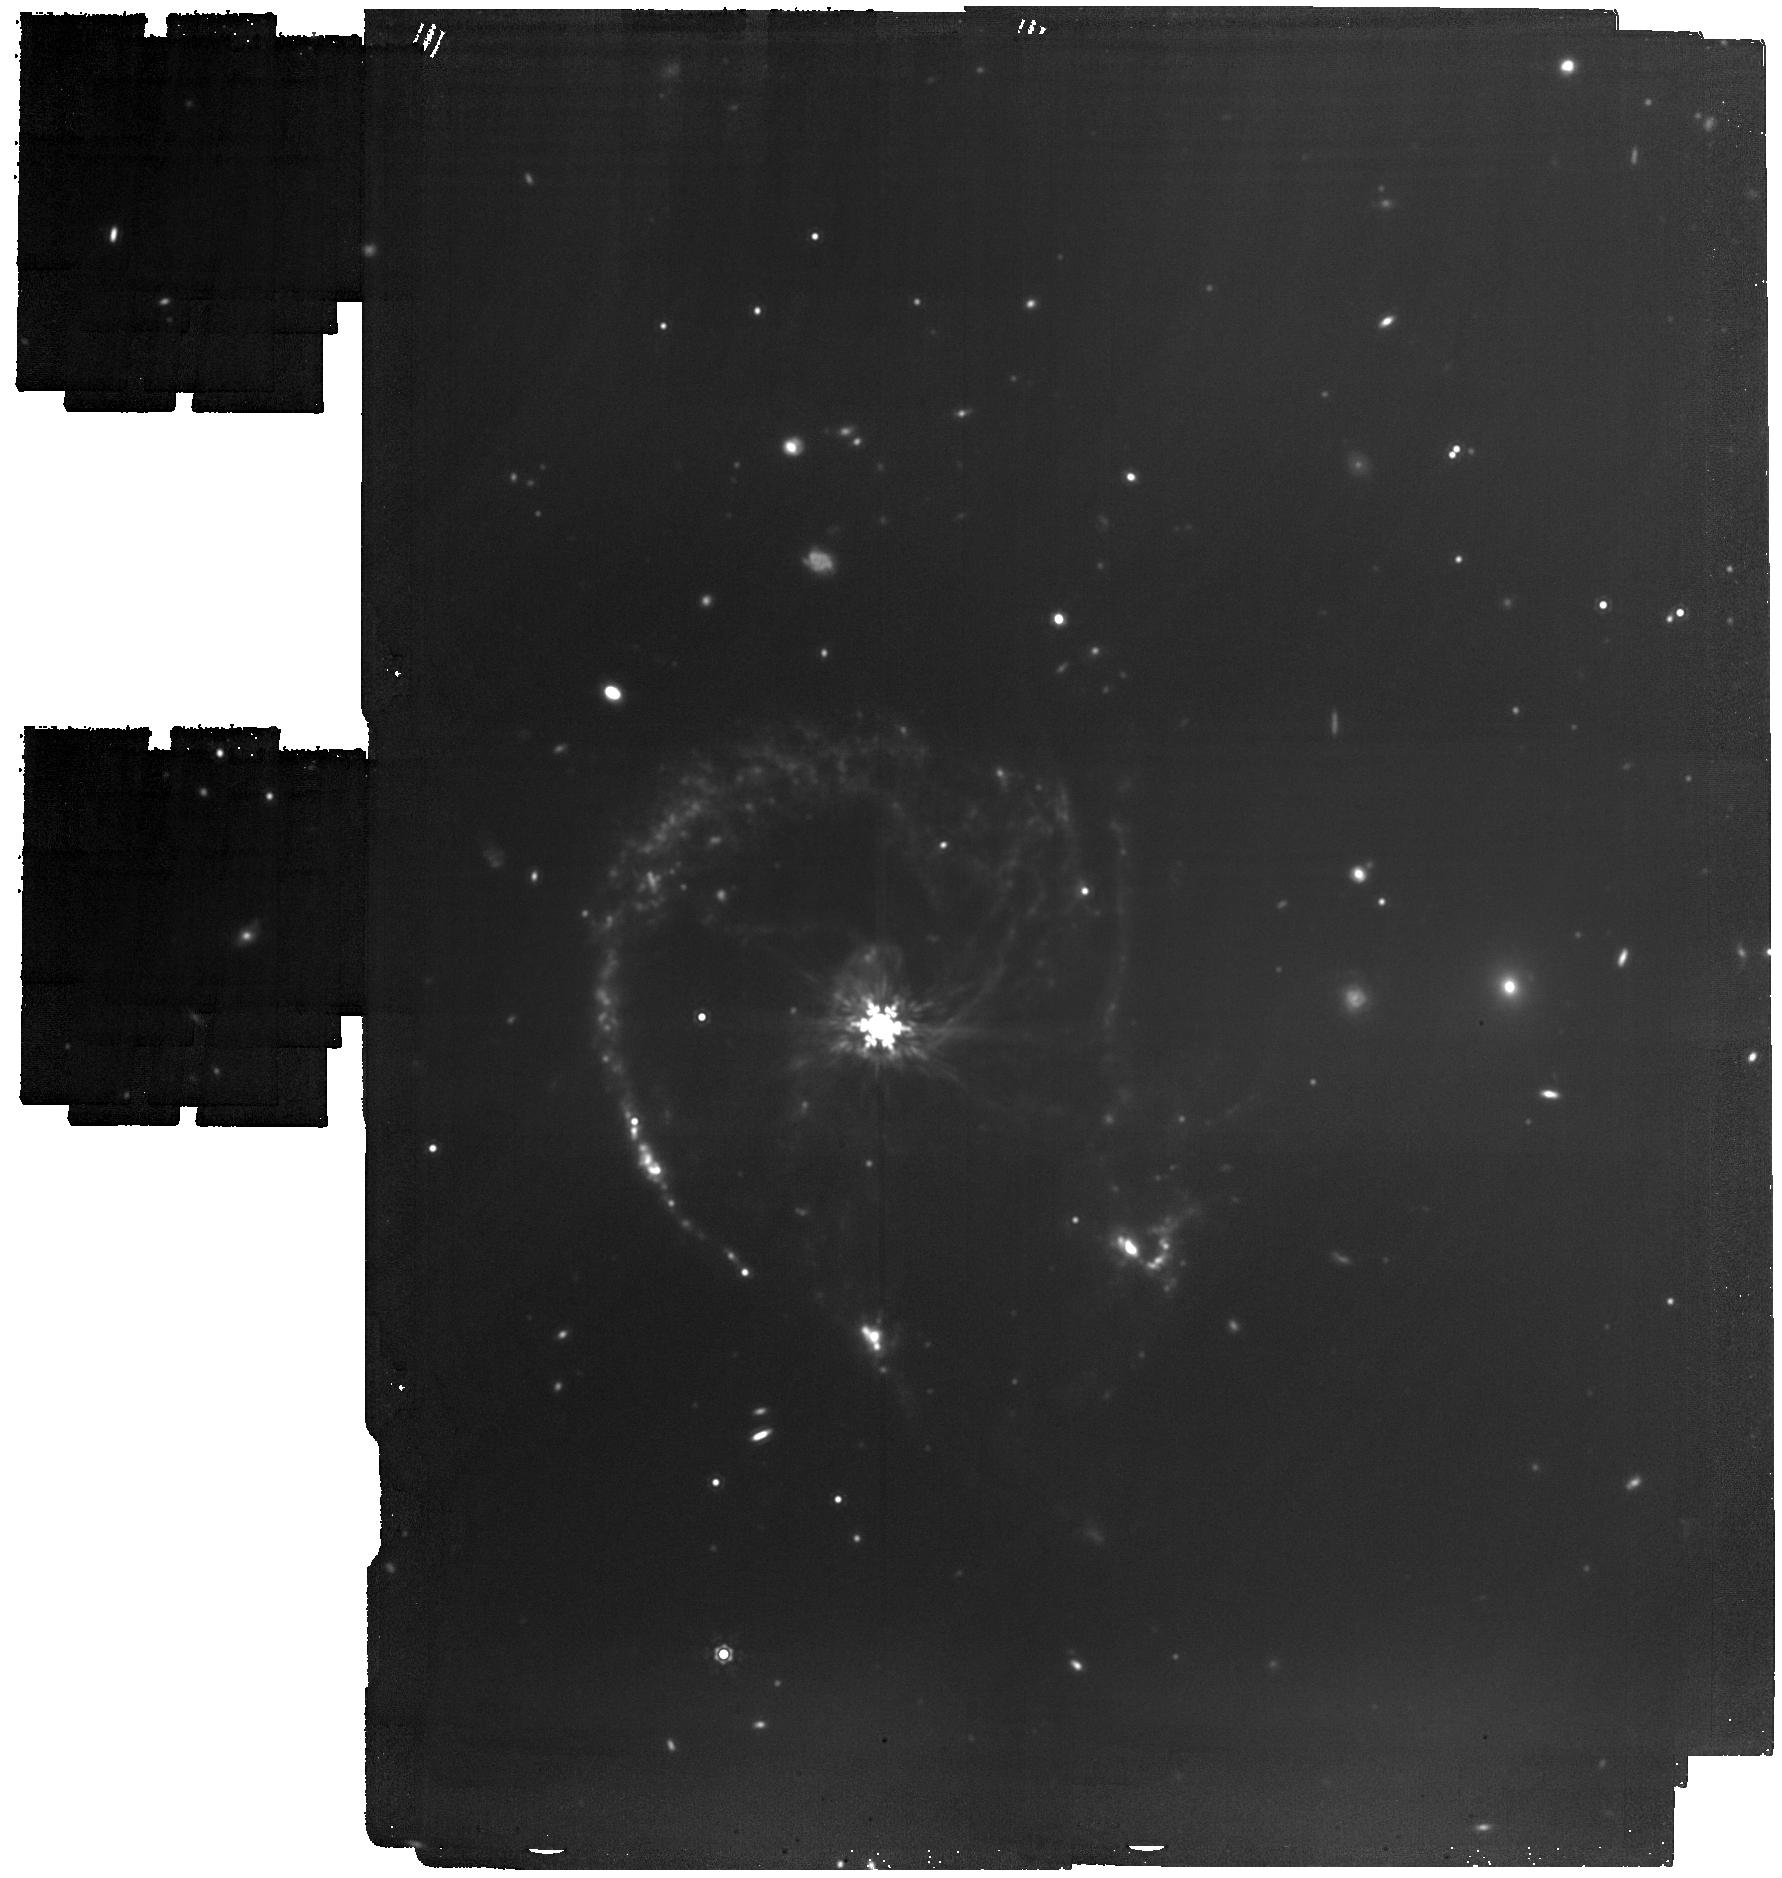
Target: Colliding-galaxy-CTR
Instrument: MIRI
Filter: F1500W
Exposure: 1.8 h
Observation ID: jw06556-o002_t001_miri_f1500w

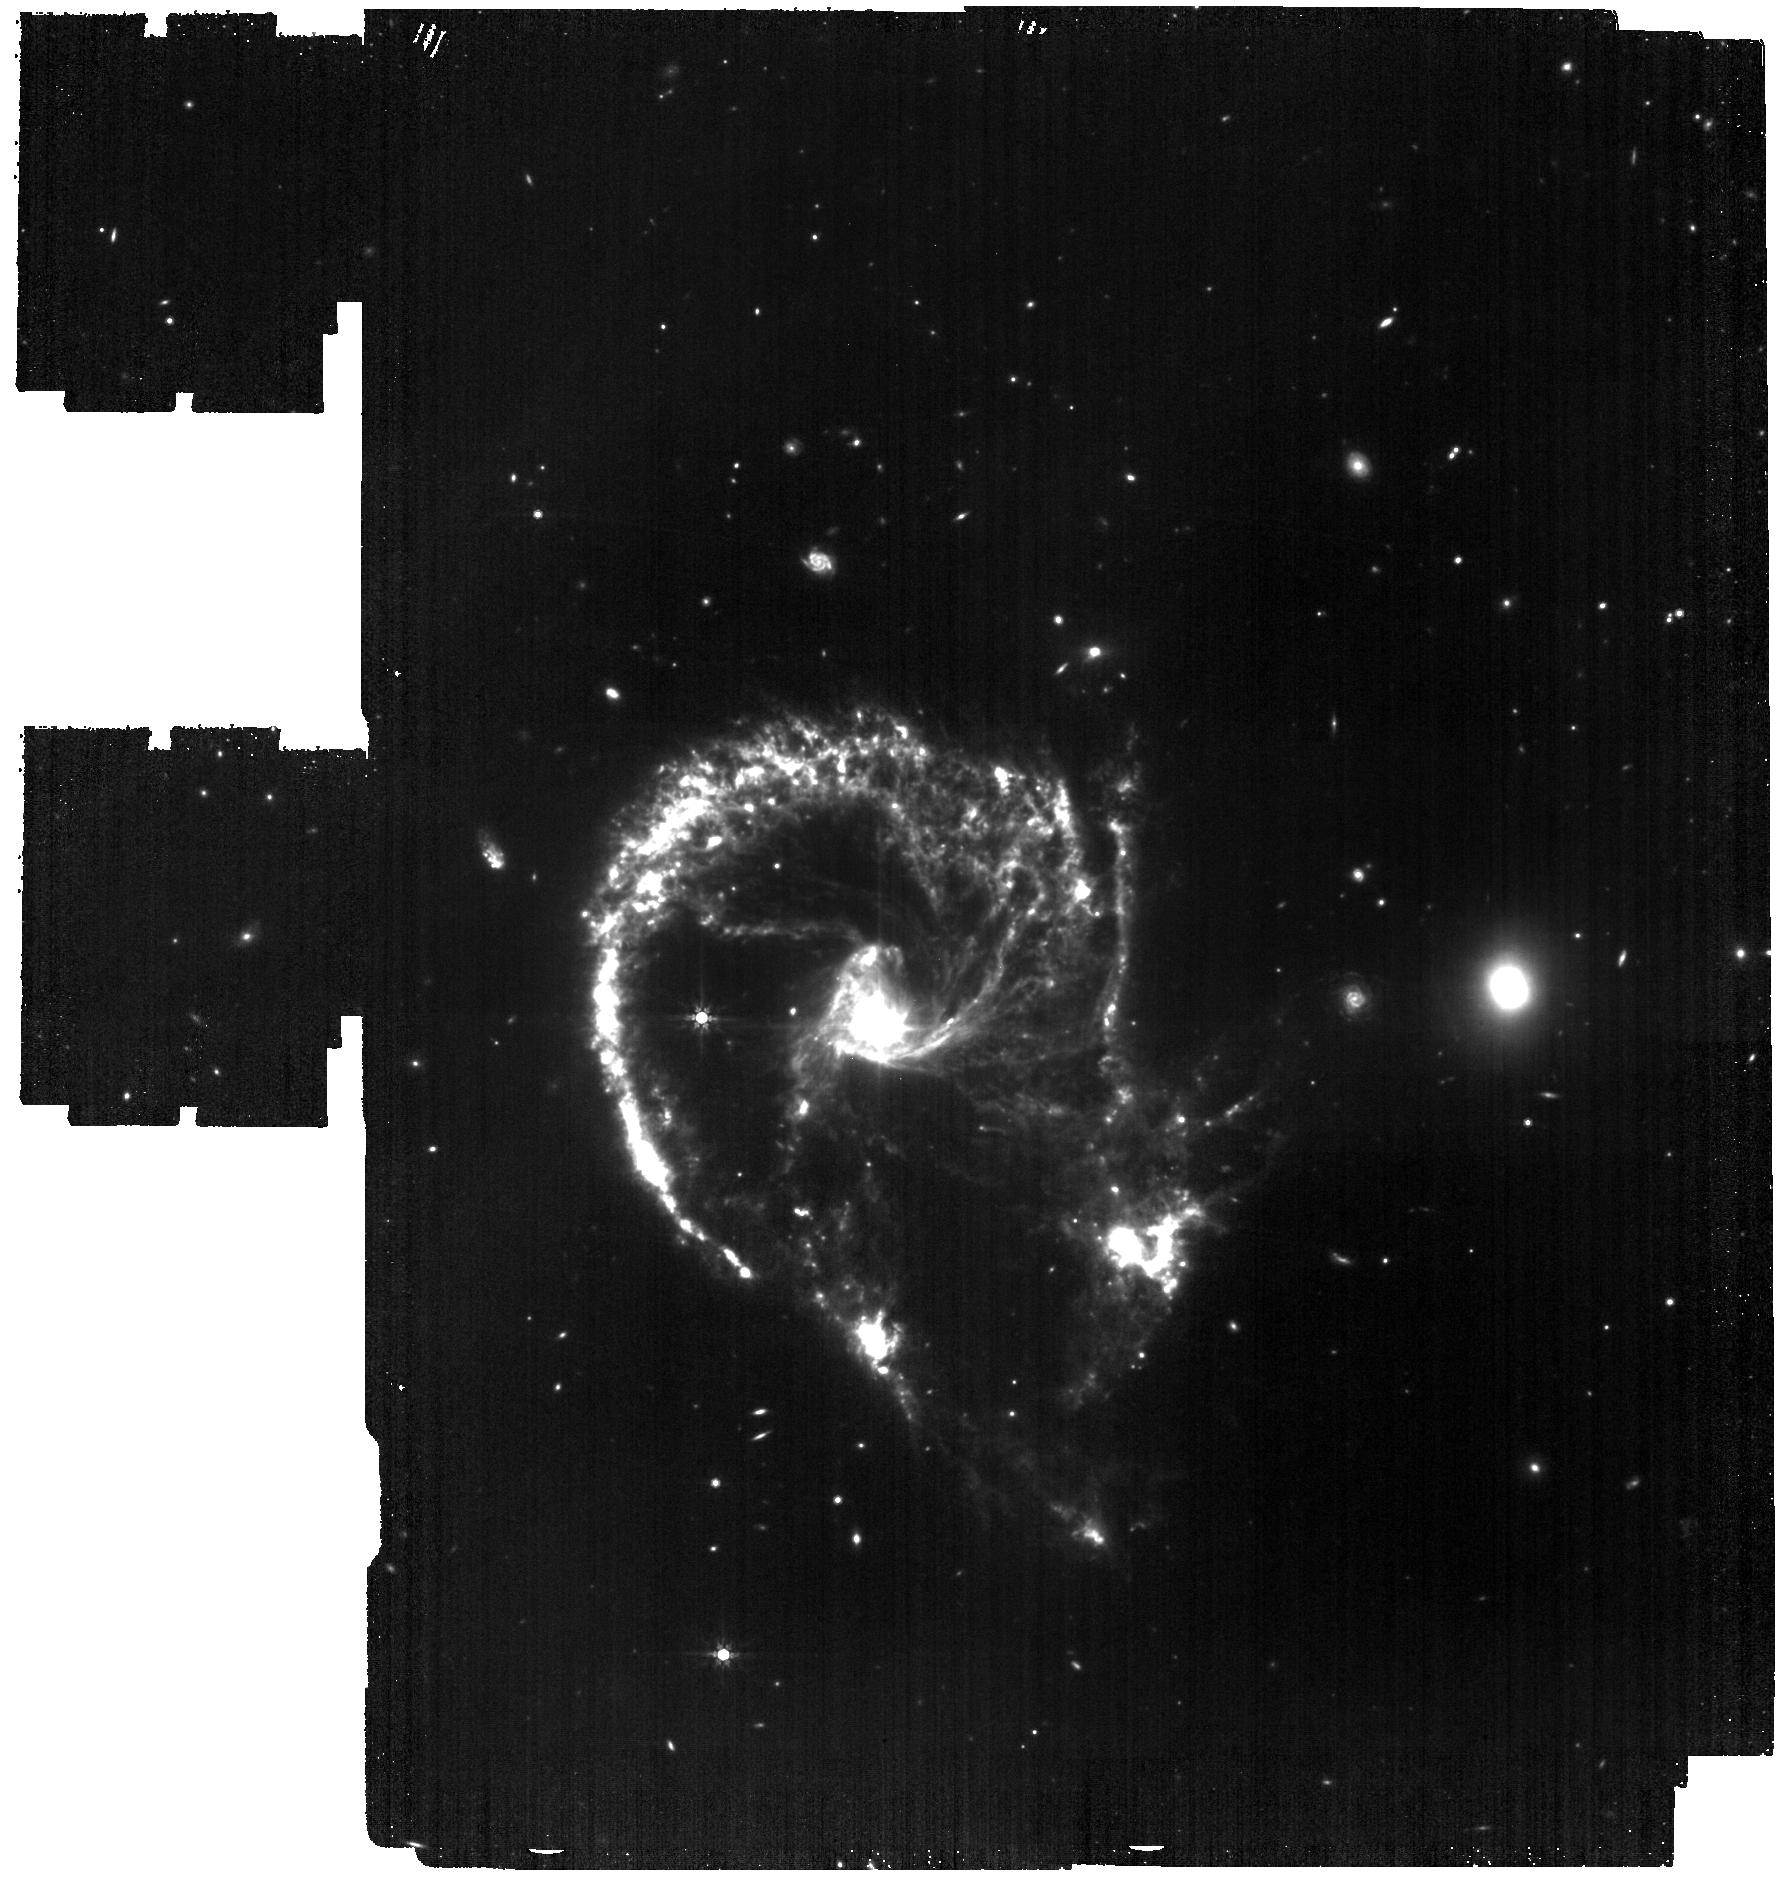
Target: Colliding-galaxy-CTR
Instrument: MIRI
Filter: F770W
Exposure: 1.8 h
Observation ID: jw06556-o002_t001_miri_f770w

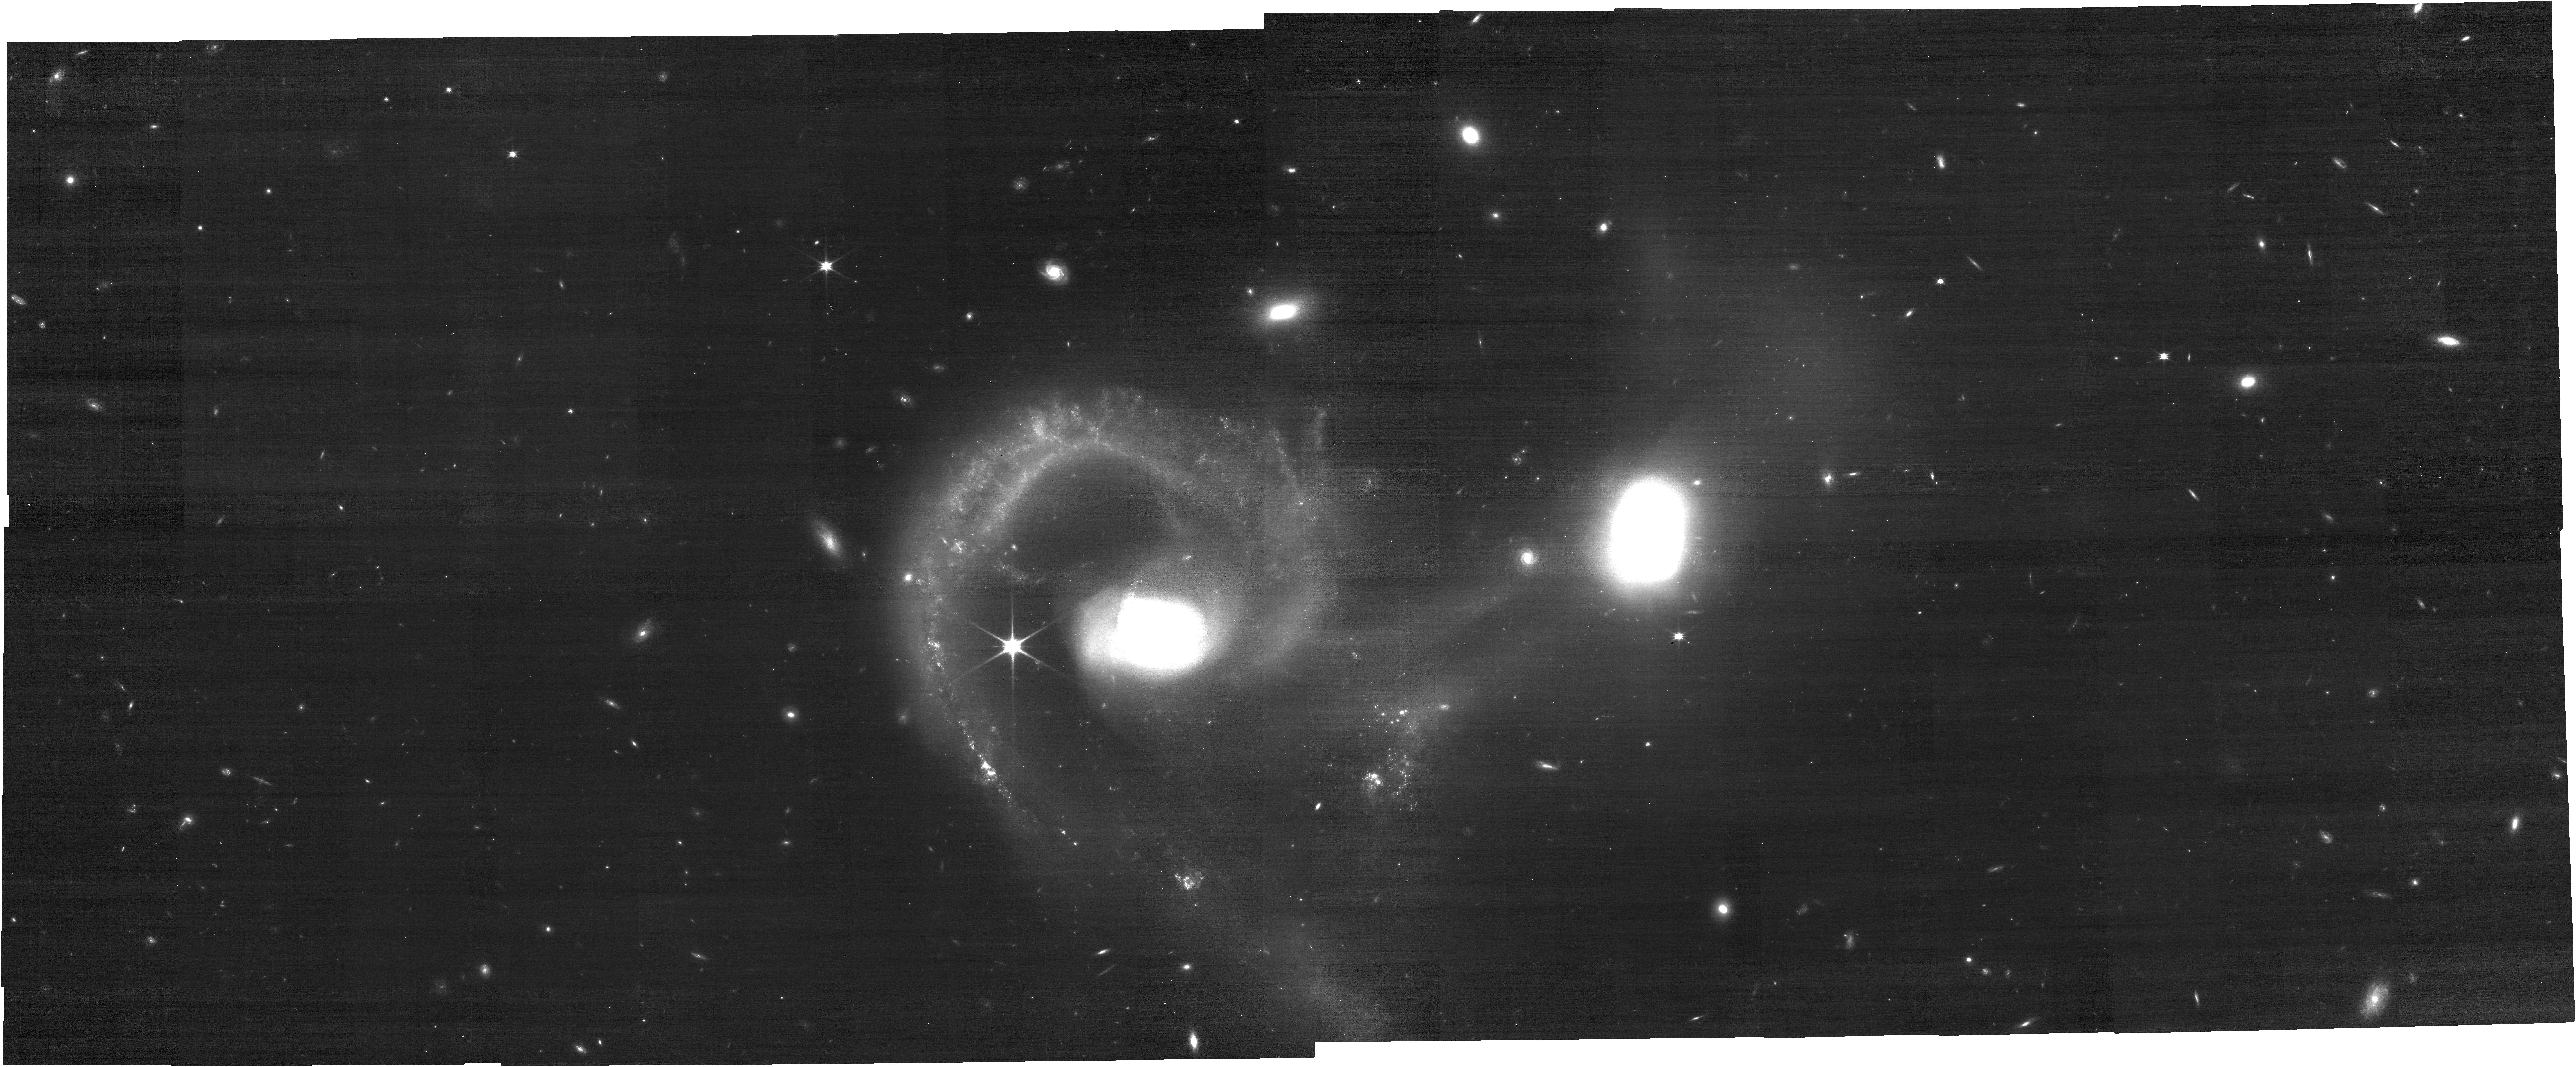
Target: Colliding-galaxy-CTR
Instrument: NIRCAM
Filter: F090W
Exposure: 34 min
Observation ID: jw06556-o001_t001_nircam_clear-f090w

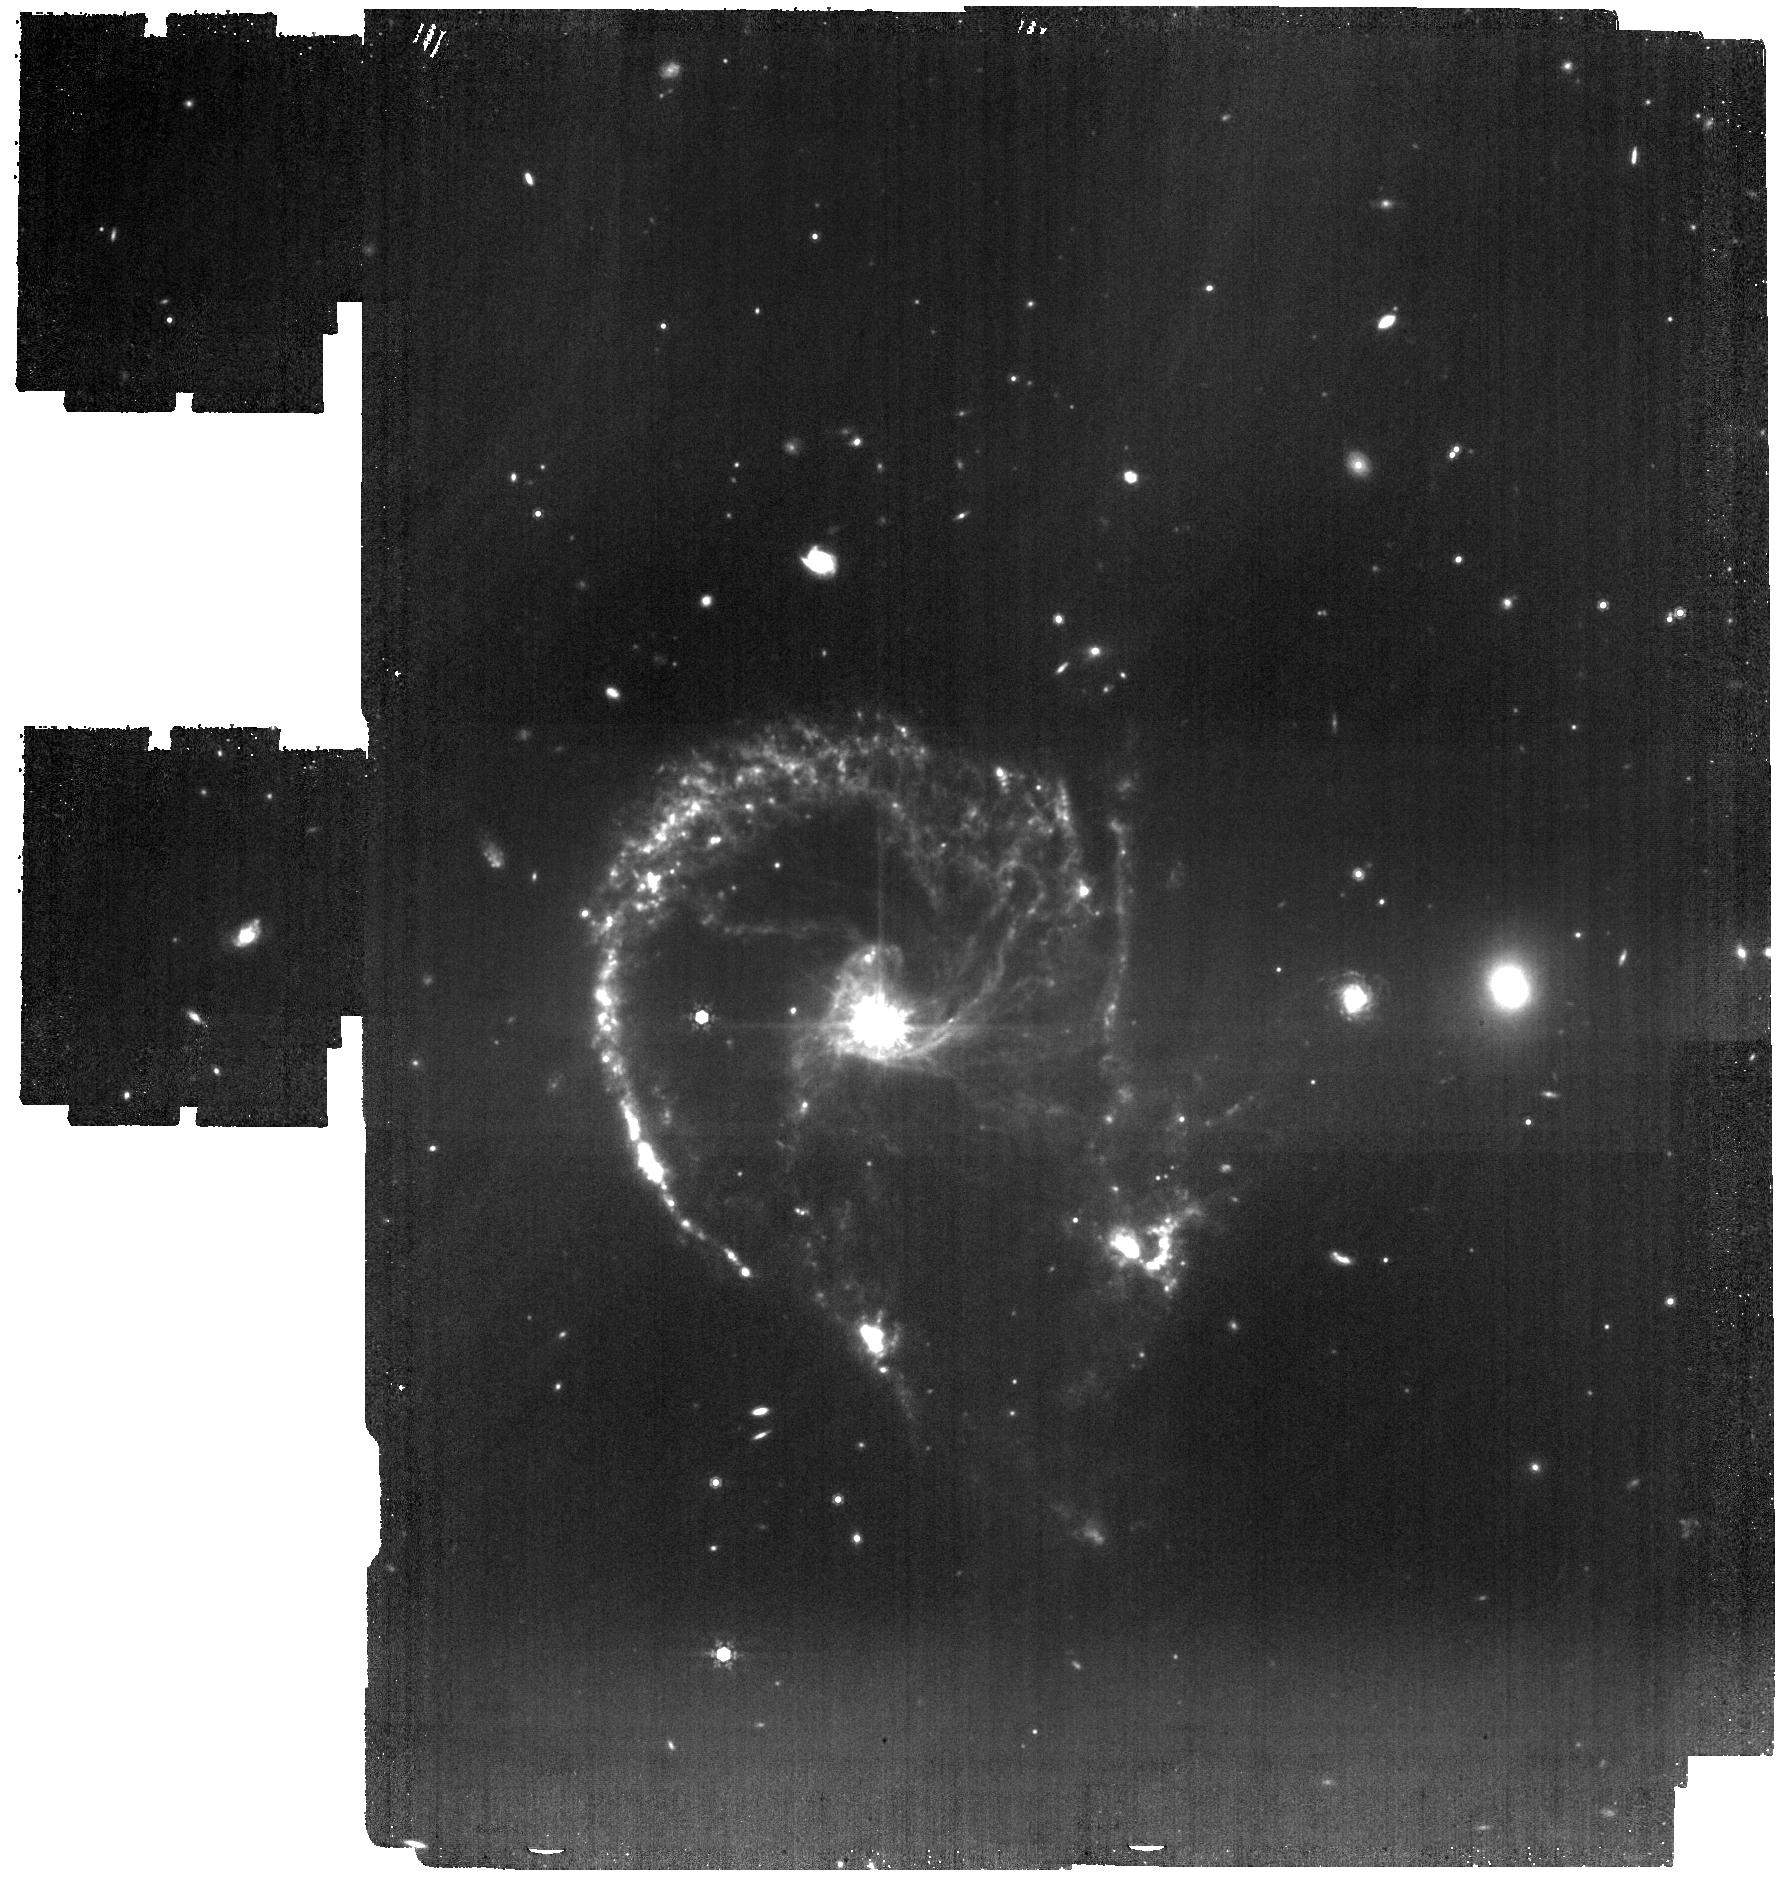
Target: Colliding-galaxy-CTR
Instrument: MIRI
Filter: F1000W
Exposure: 1.8 h
Observation ID: jw06556-o002_t001_miri_f1000w

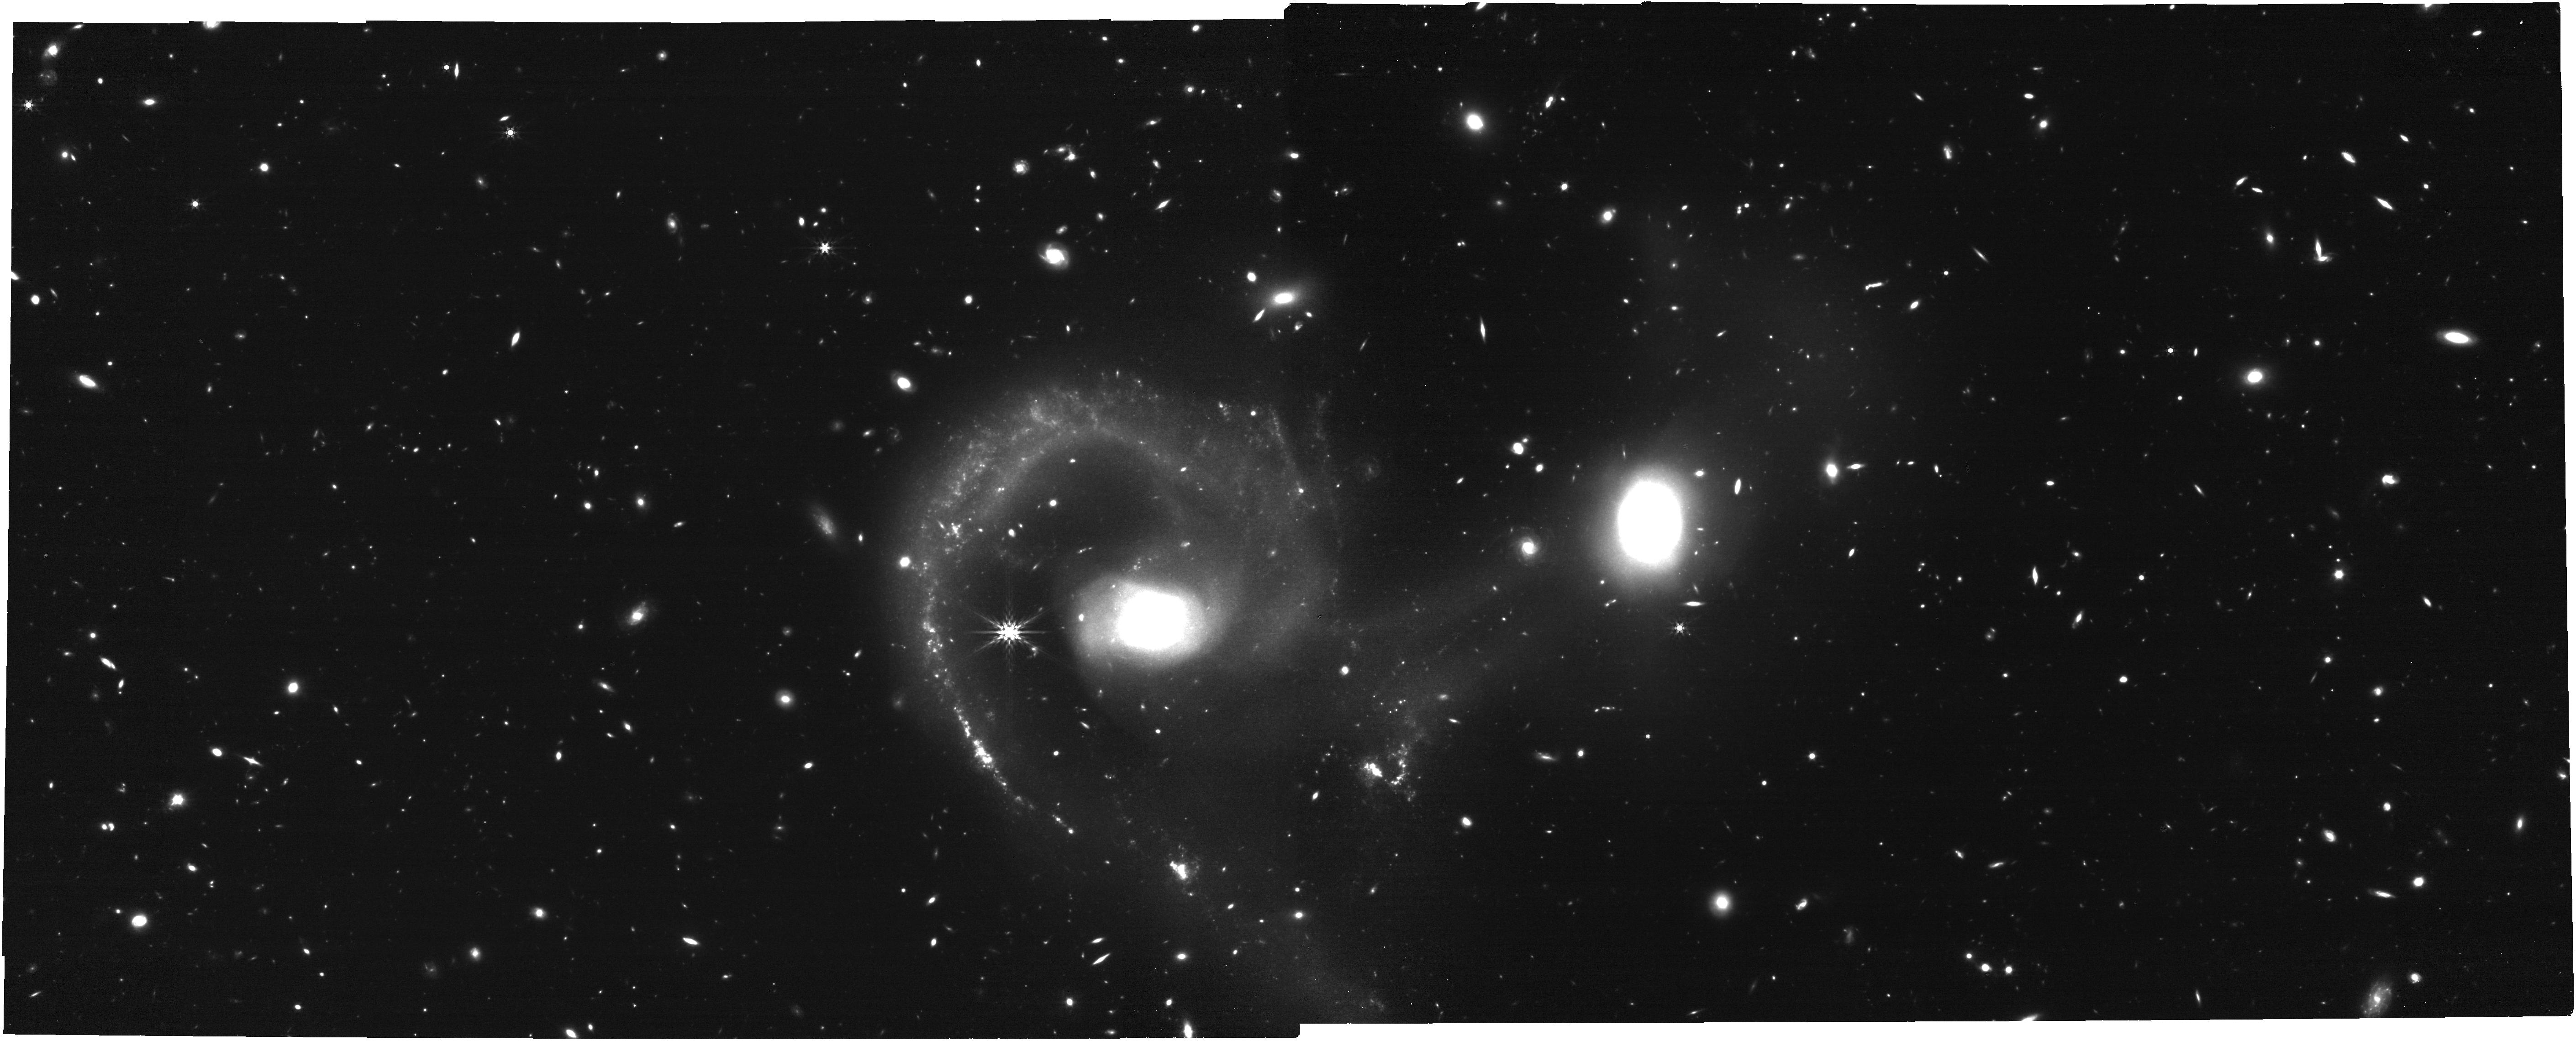
Target: Colliding-galaxy-CTR
Instrument: NIRCAM
Filter: F444W
Exposure: 34 min
Observation ID: jw06556-o001_t001_nircam_clear-f444w

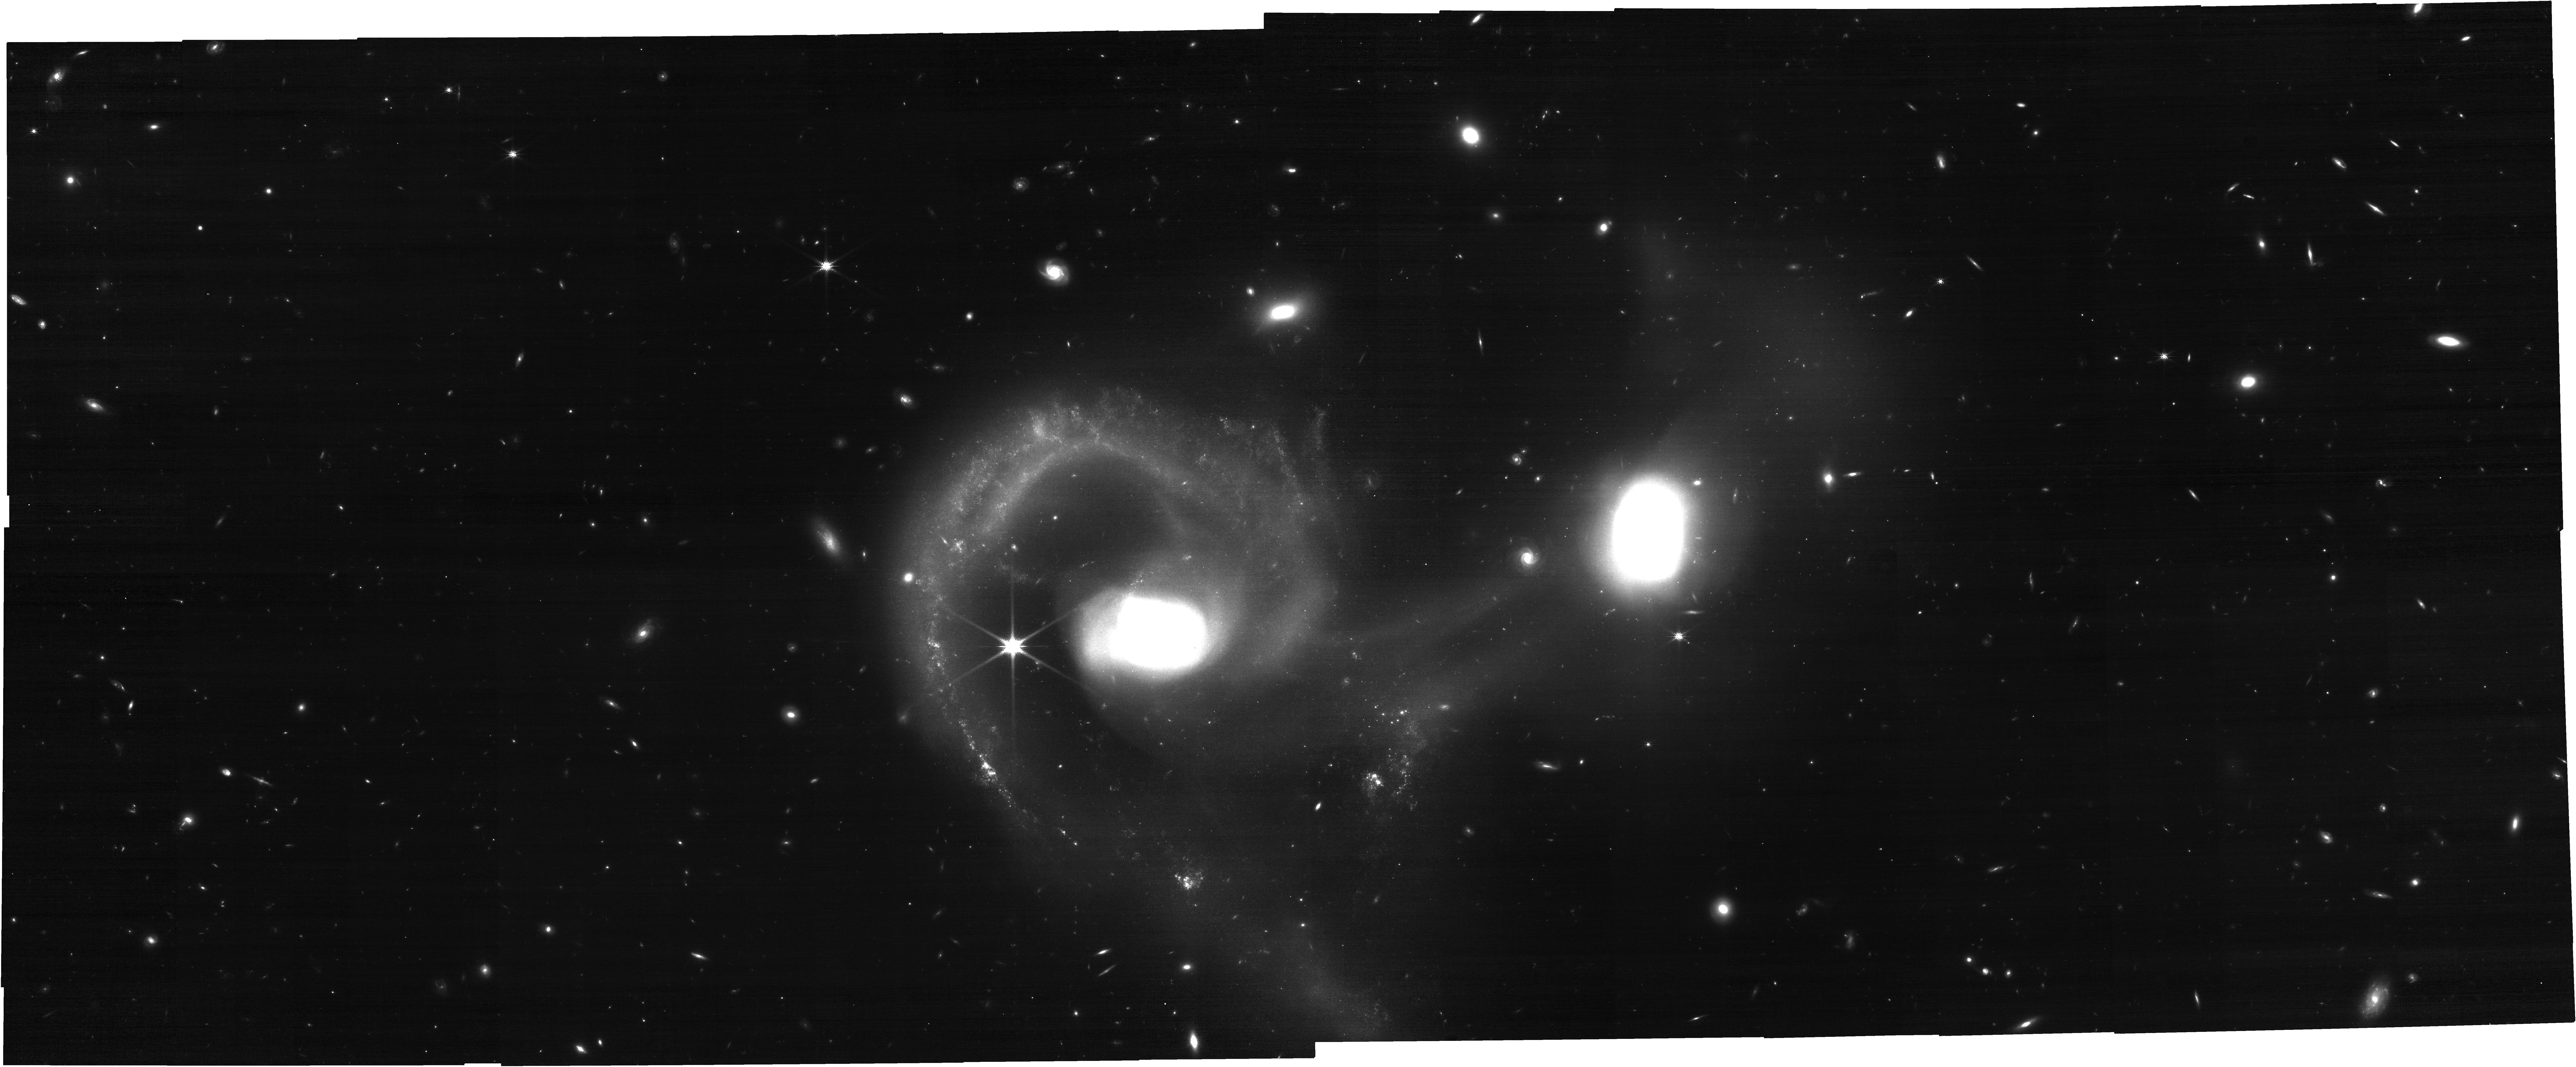
Target: Colliding-galaxy-CTR
Instrument: NIRCAM
Filter: F150W
Exposure: 34 min
Observation ID: jw06556-o001_t001_nircam_clear-f150w

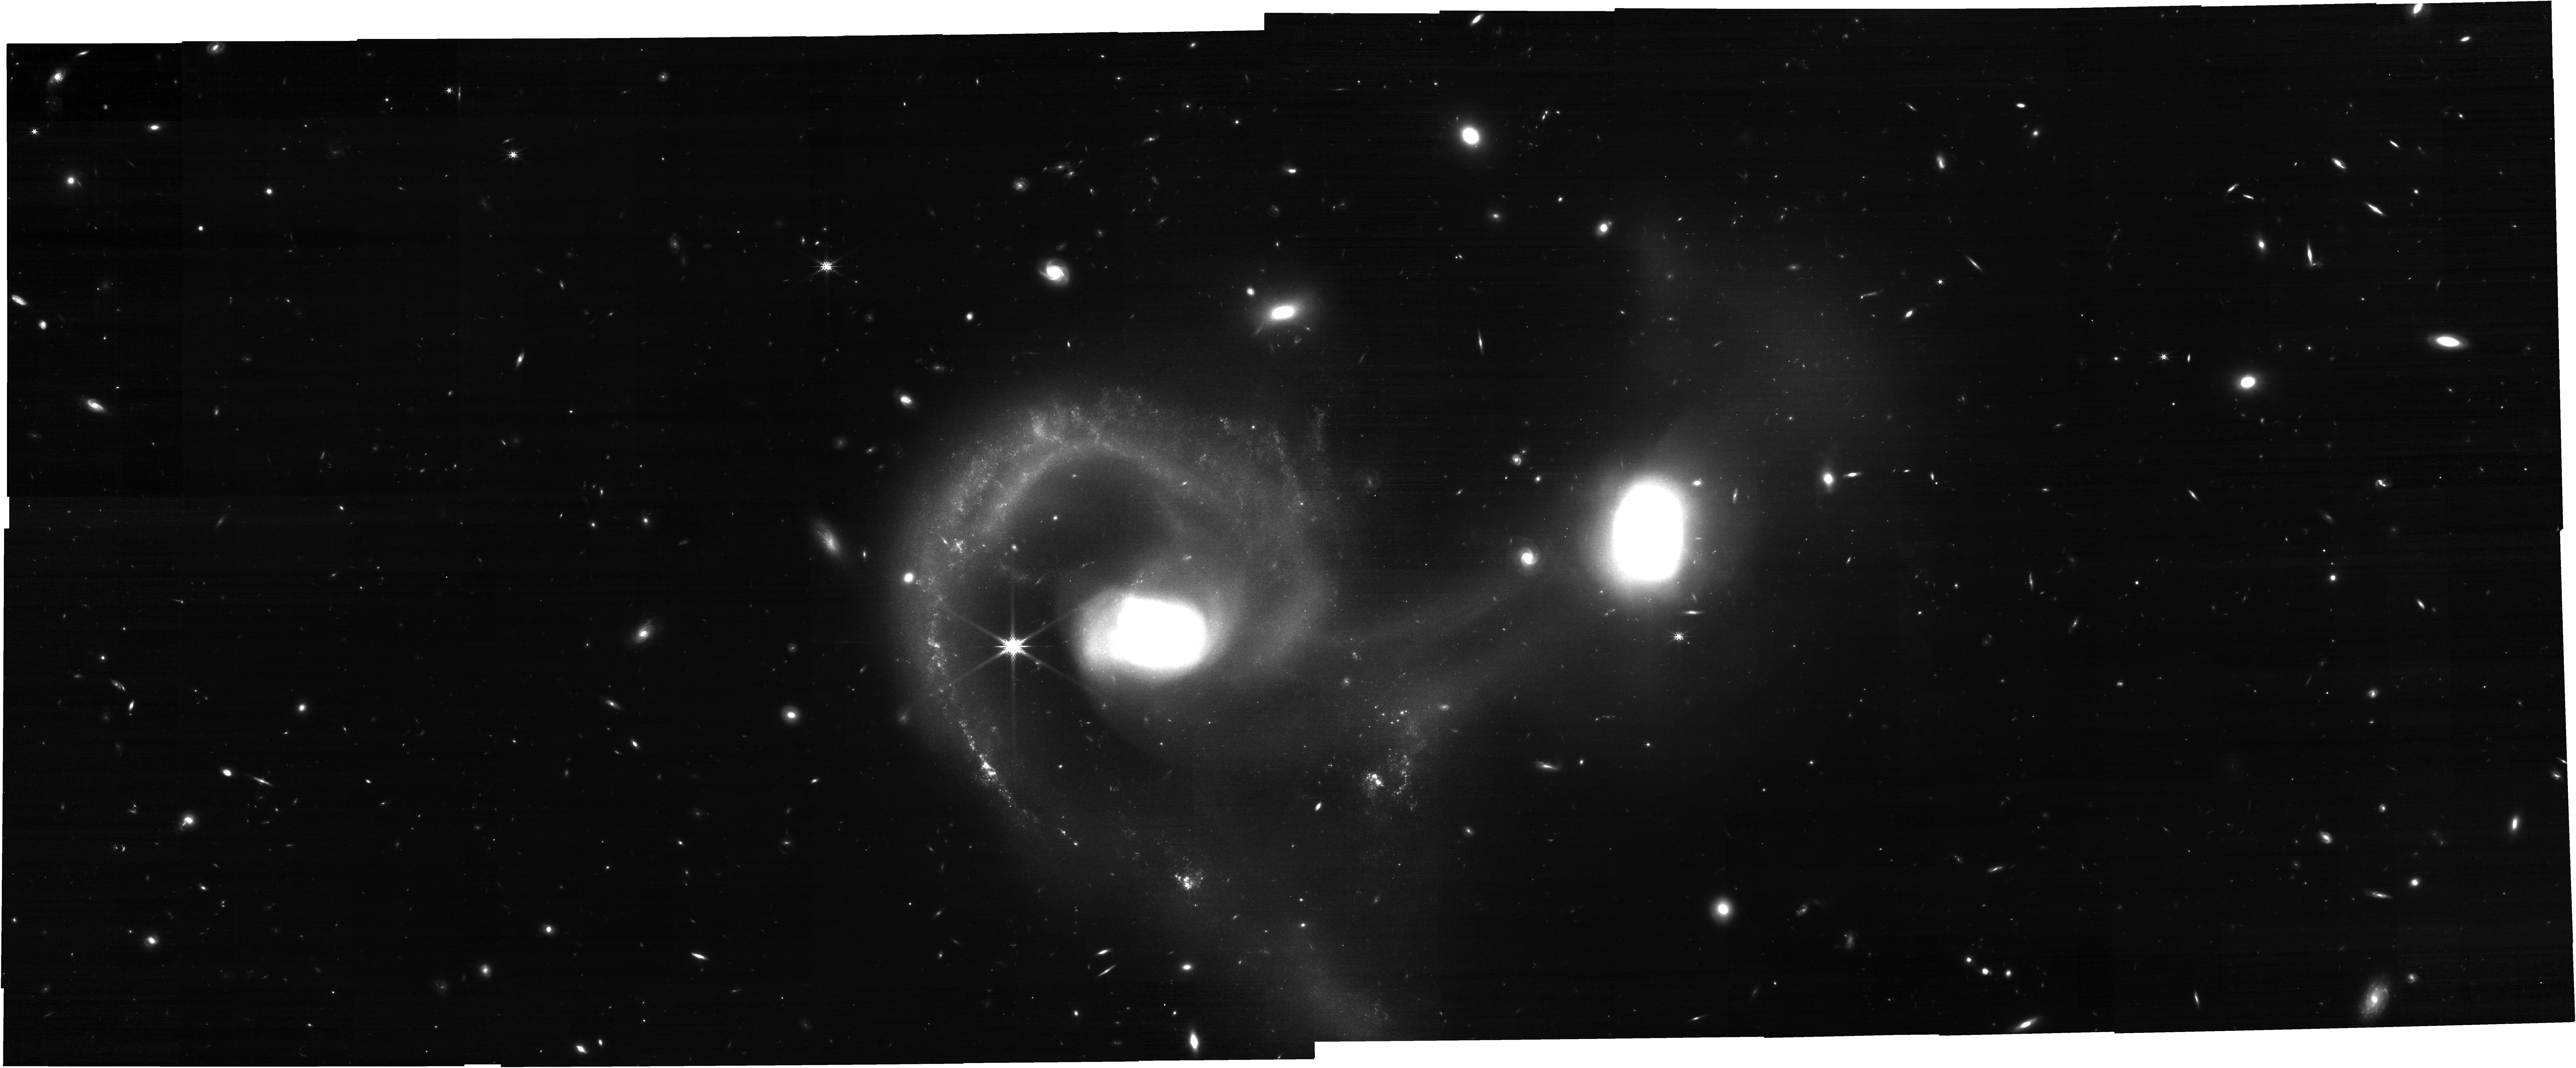
Target: Colliding-galaxy-CTR
Instrument: NIRCAM
Filter: F200W
Exposure: 34 min
Observation ID: jw06556-o001_t001_nircam_clear-f200w

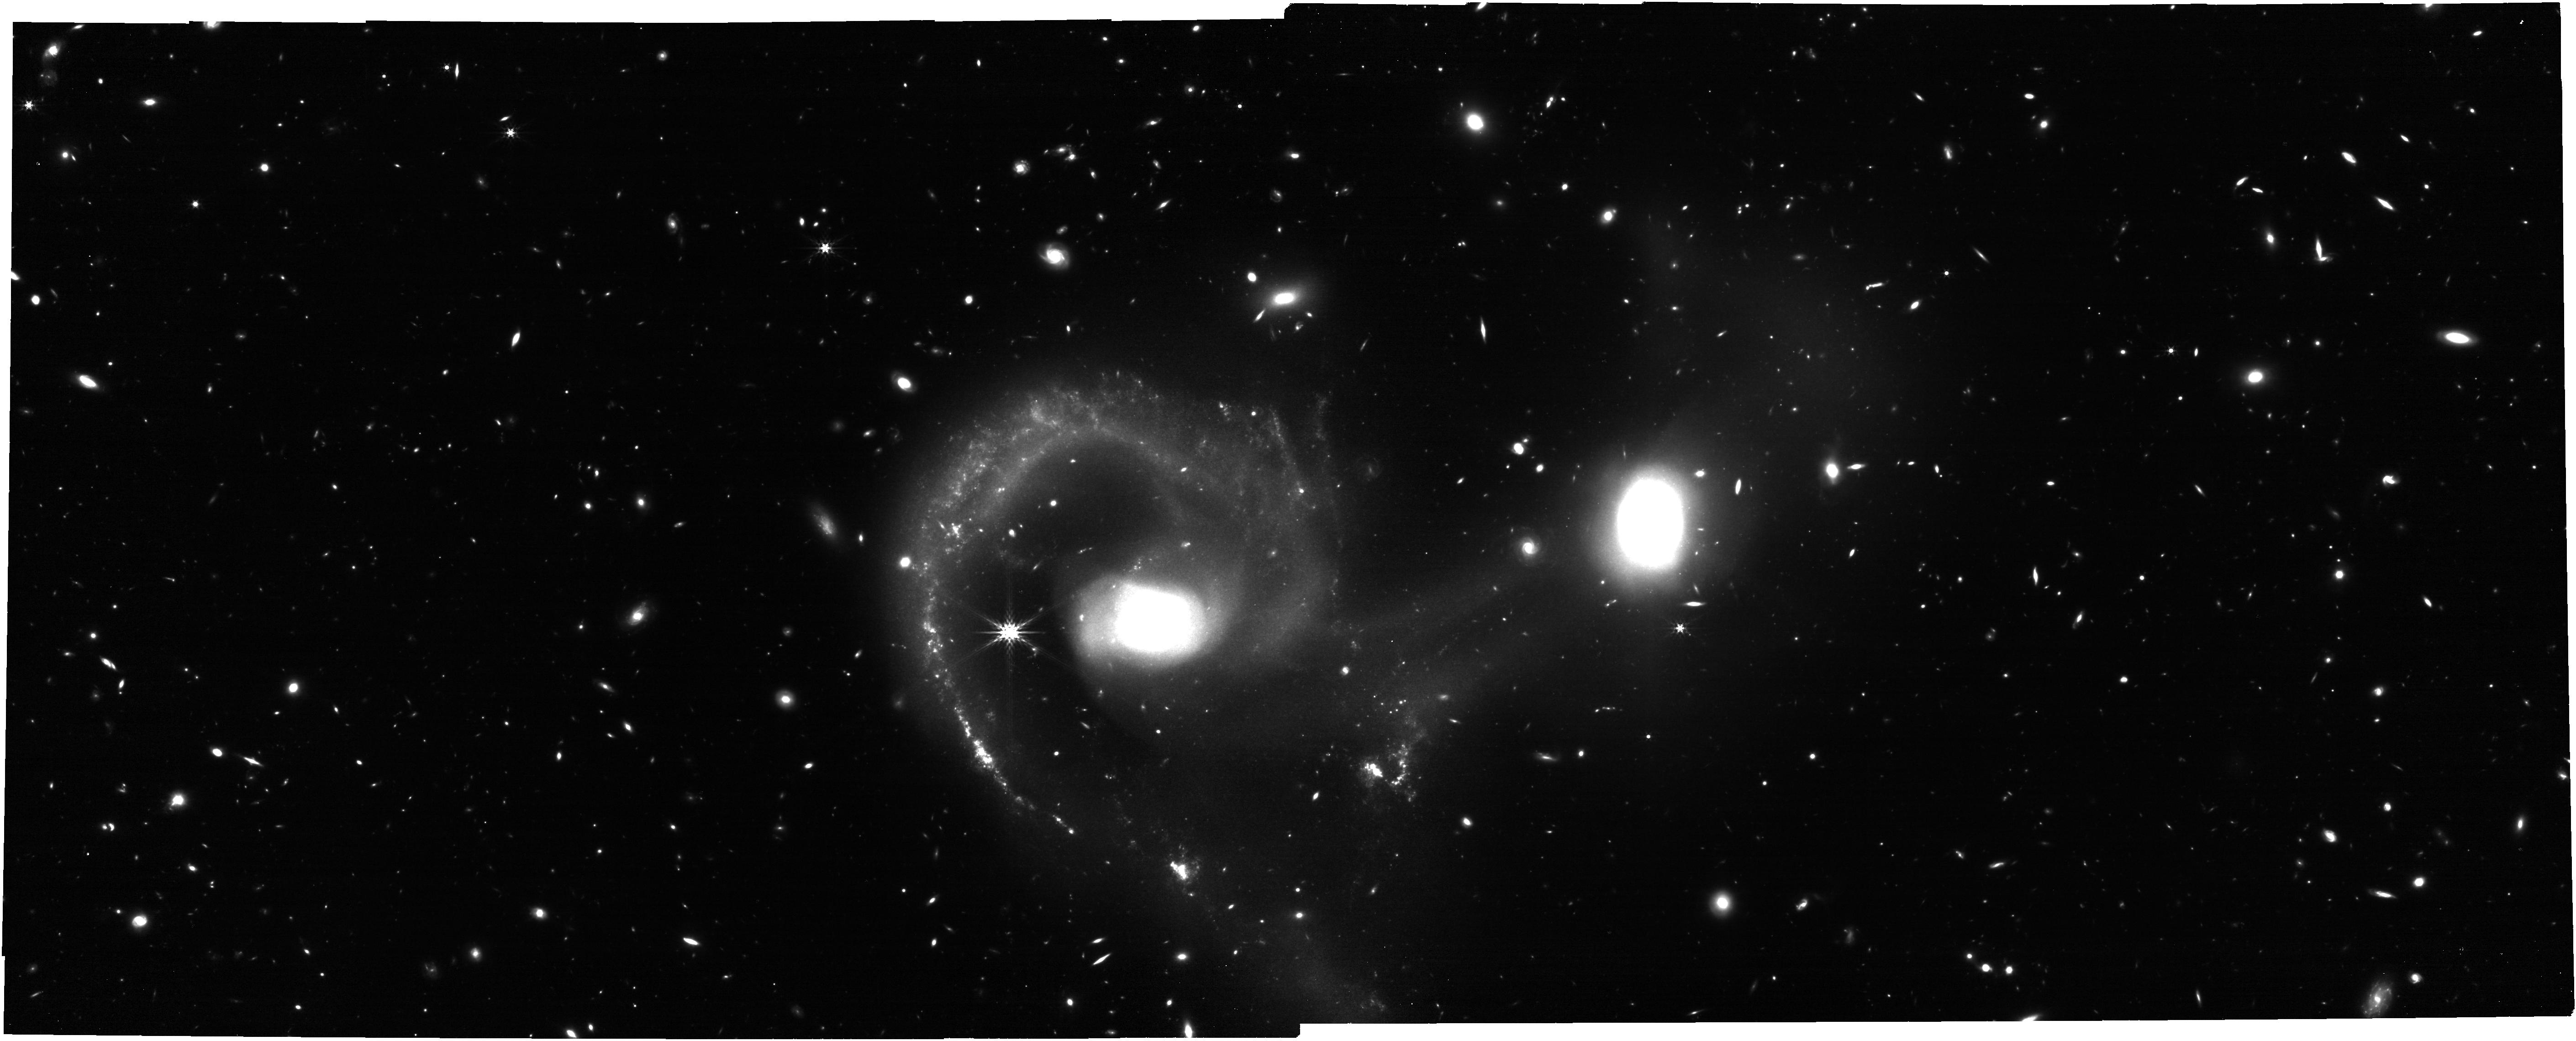
Target: Colliding-galaxy-CTR
Instrument: NIRCAM
Filter: F356W
Exposure: 34 min
Observation ID: jw06556-o001_t001_nircam_clear-f356w

Dust distribution in a colliding galaxy system (PI: Garcia Marin, Macarena)

This target is formed by two galaxies that display tidal tails and triggered star formation associated with a galaxy collision. Spitzer data reveals a bridge of starlight between the system and tidal tails. The NIRCam and MIRI data will provide the highest resolution and sensitive infrared images of the entire system. The NIRCam images will trace the location of the older stellar population in each galaxy, as well as the bridge of stars that connect the galaxies. The MIRI image will reveal star forming regions triggered by the galactic collision in detail for the first time, as well as the galaxy dust content.